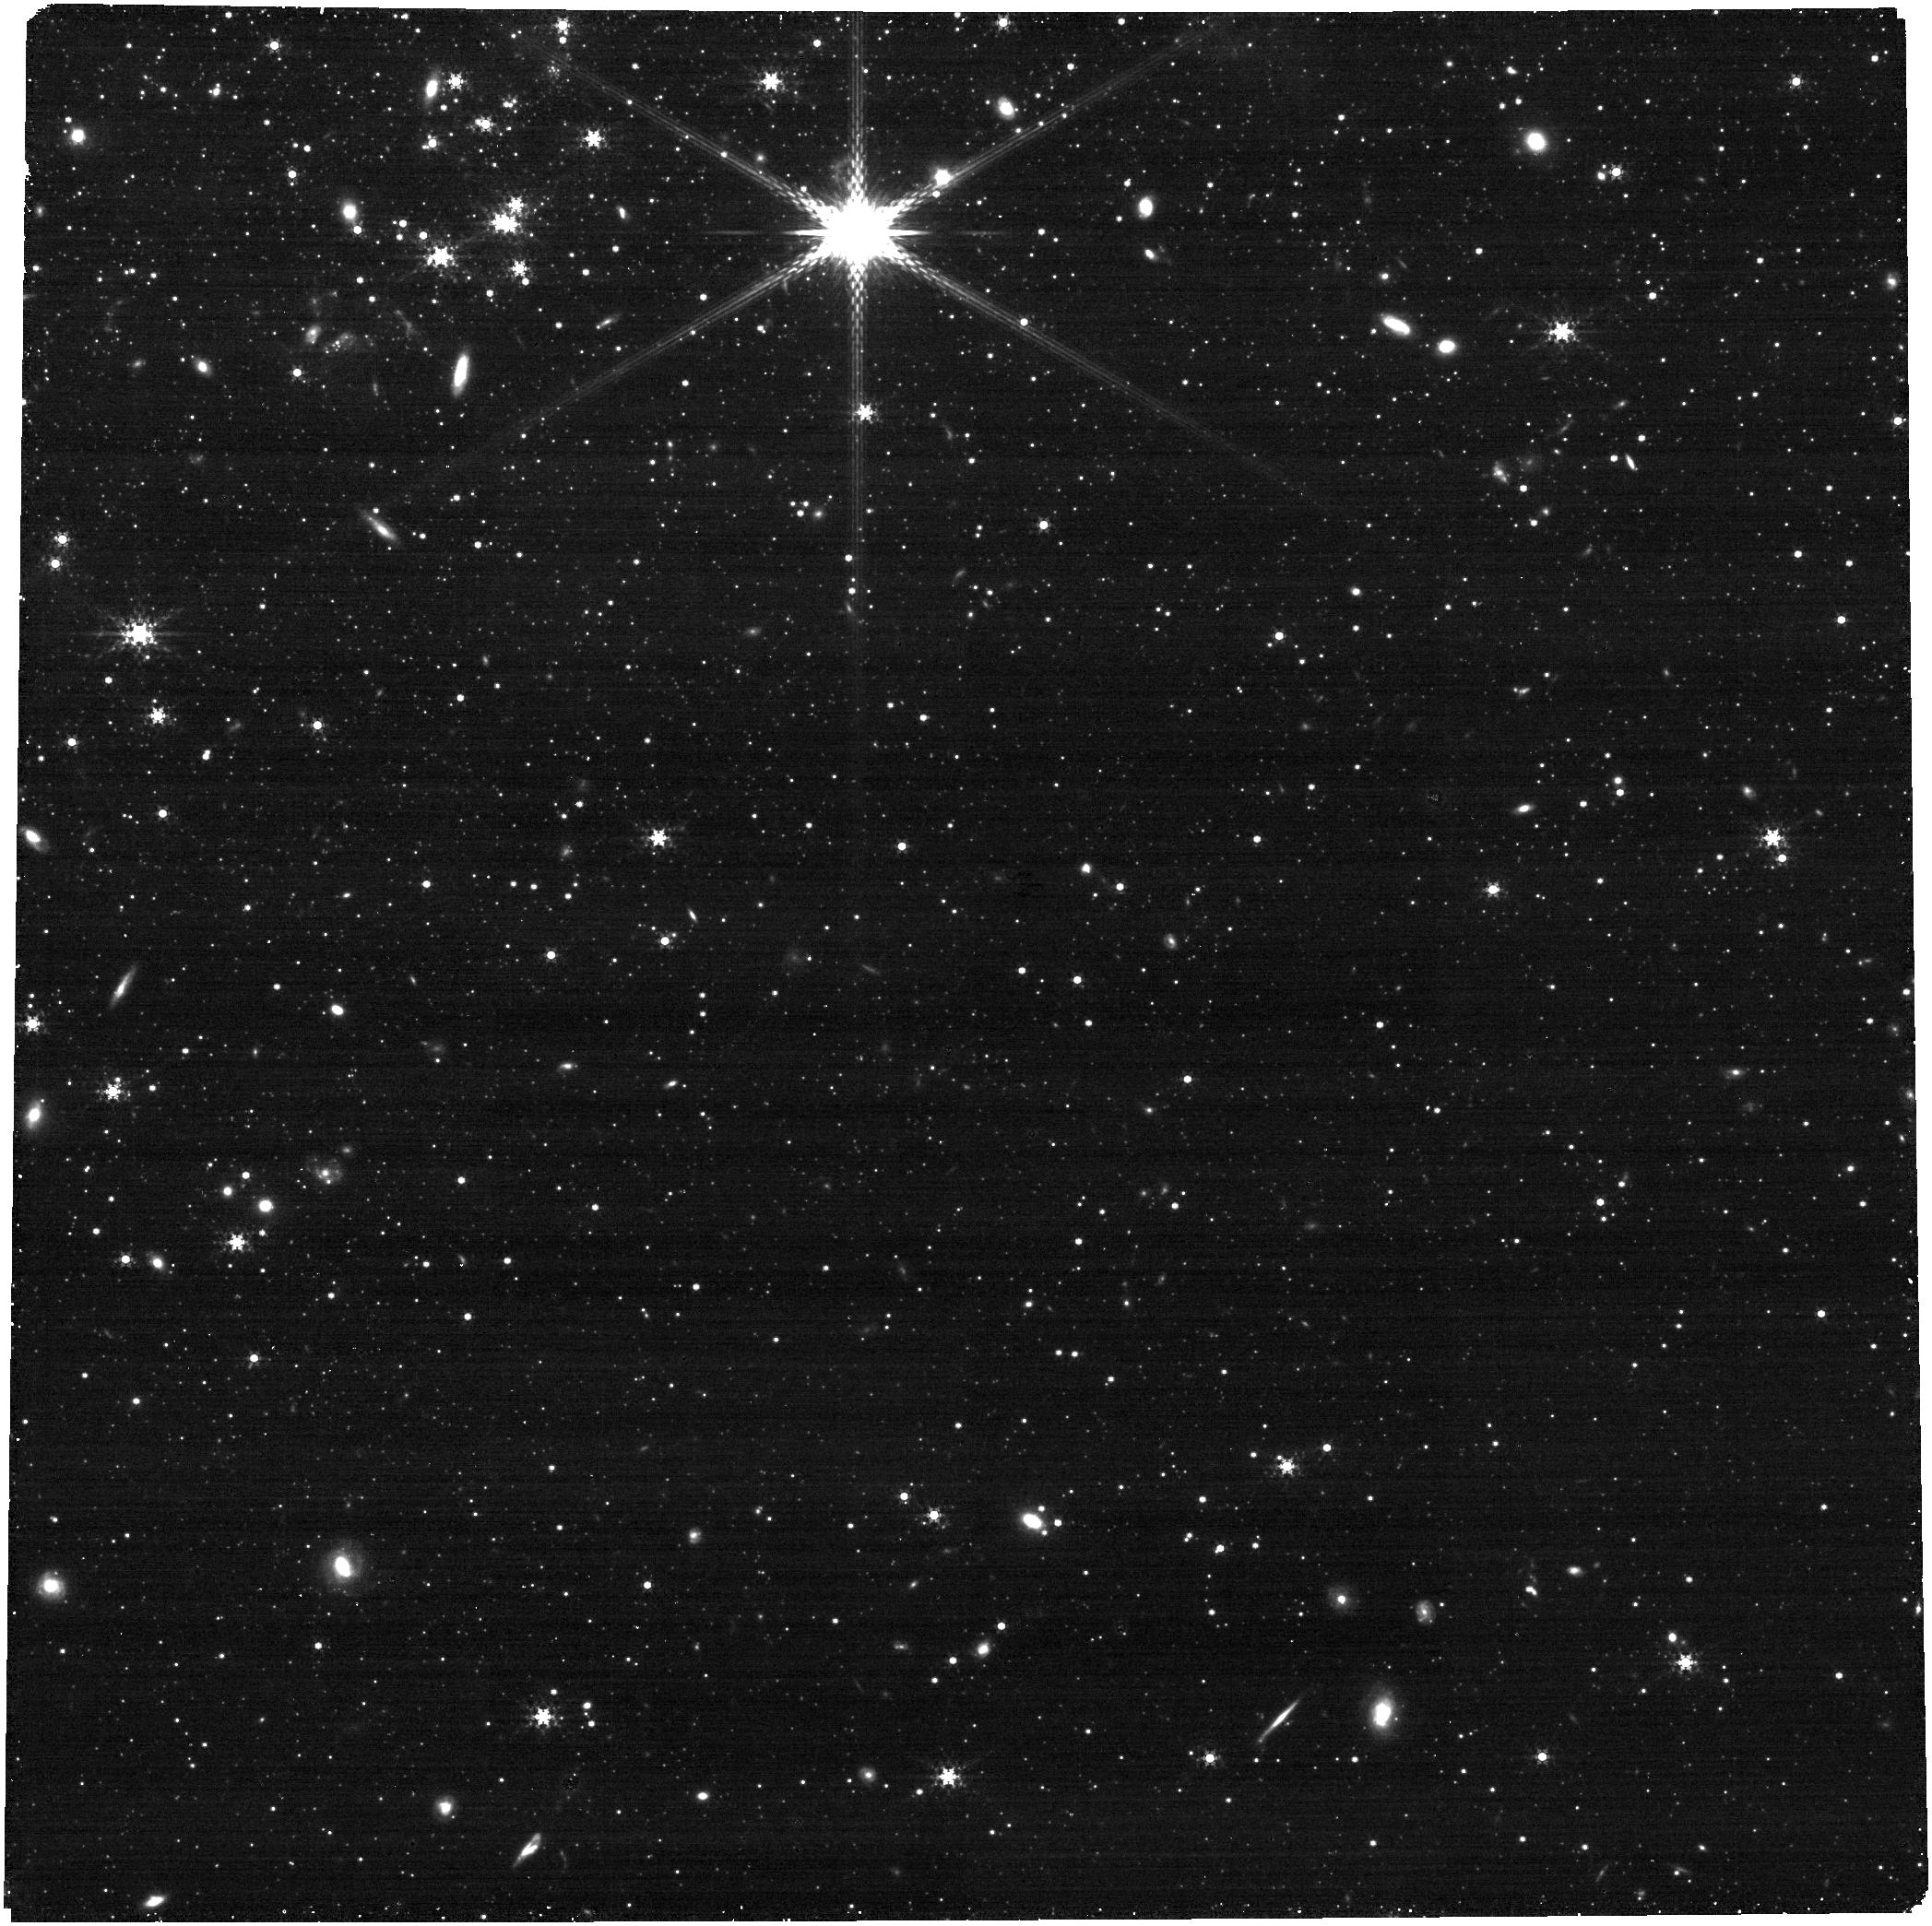
Target: M33-Off. Instrument: NIRCAM. Filter: F335M. Exposure: 9 min. Observation ID: jw03436-o002_t002_nircam_clear-f335m

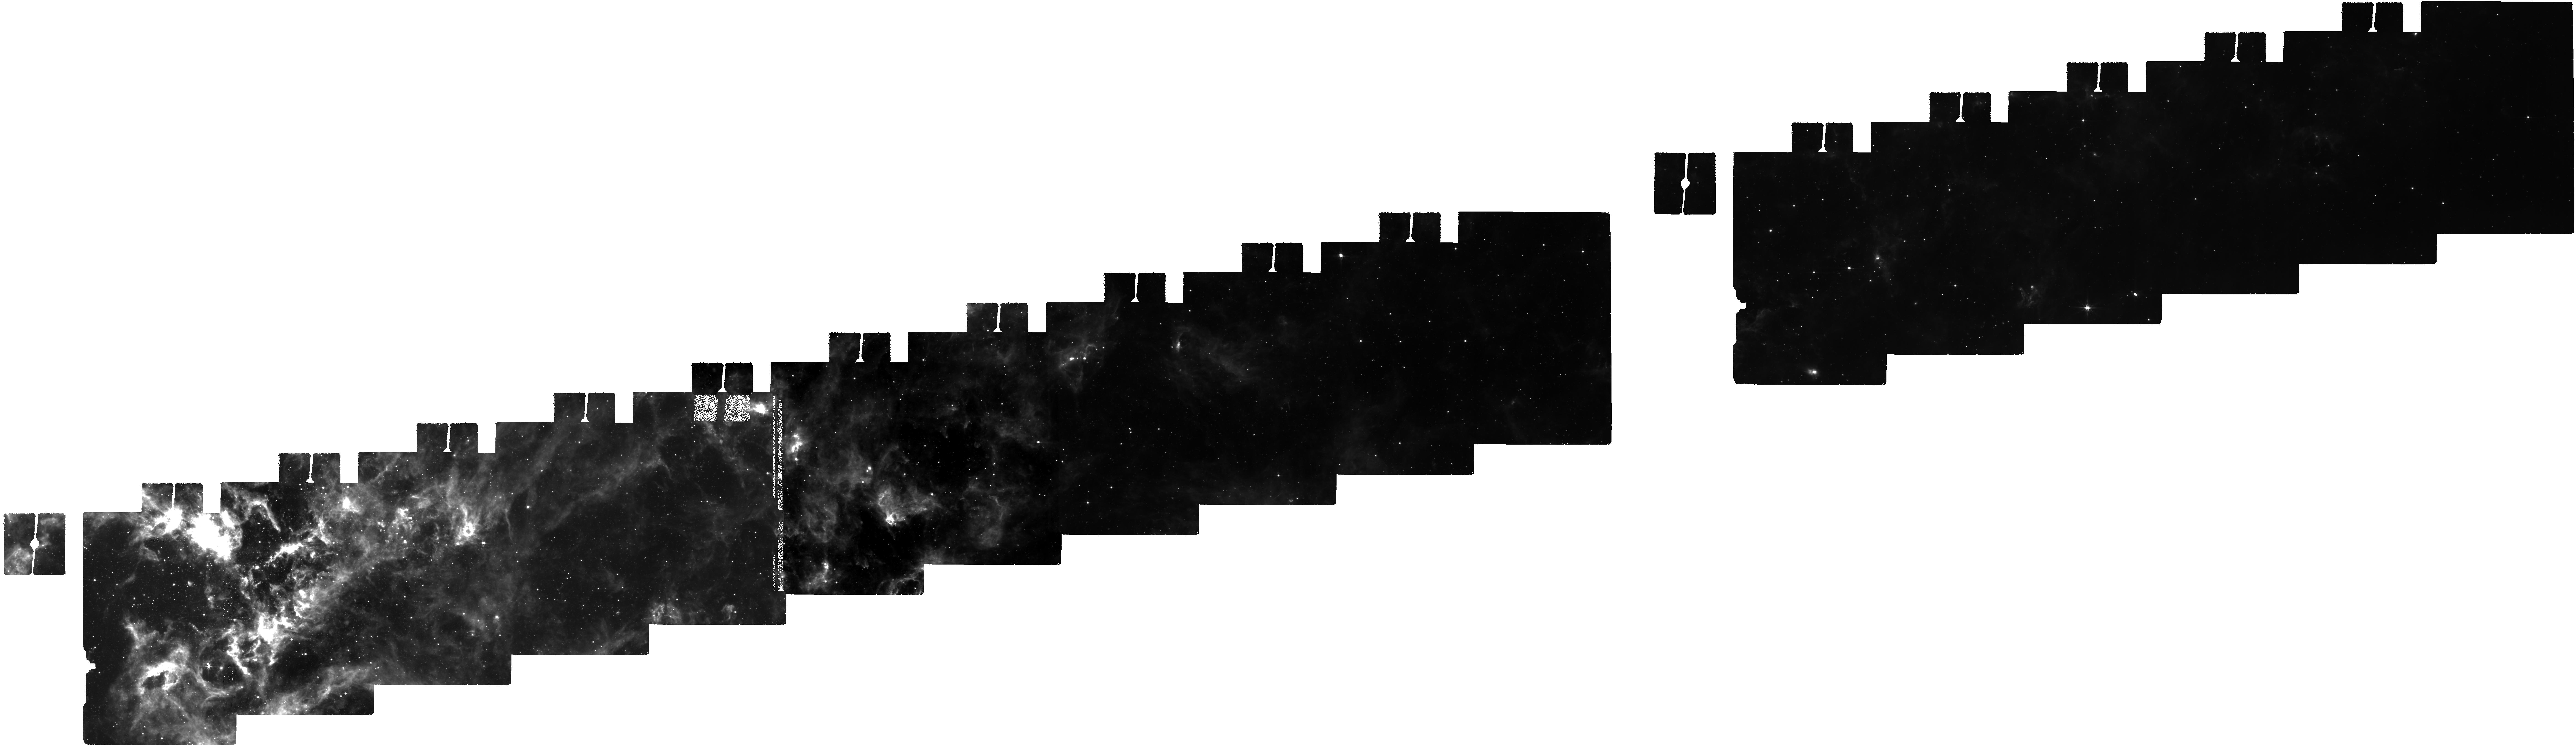
Target: M-33. Instrument: MIRI. Filter: F770W. Exposure: 2.7 h. Observation ID: jw03436-o001_t001_miri_f770w

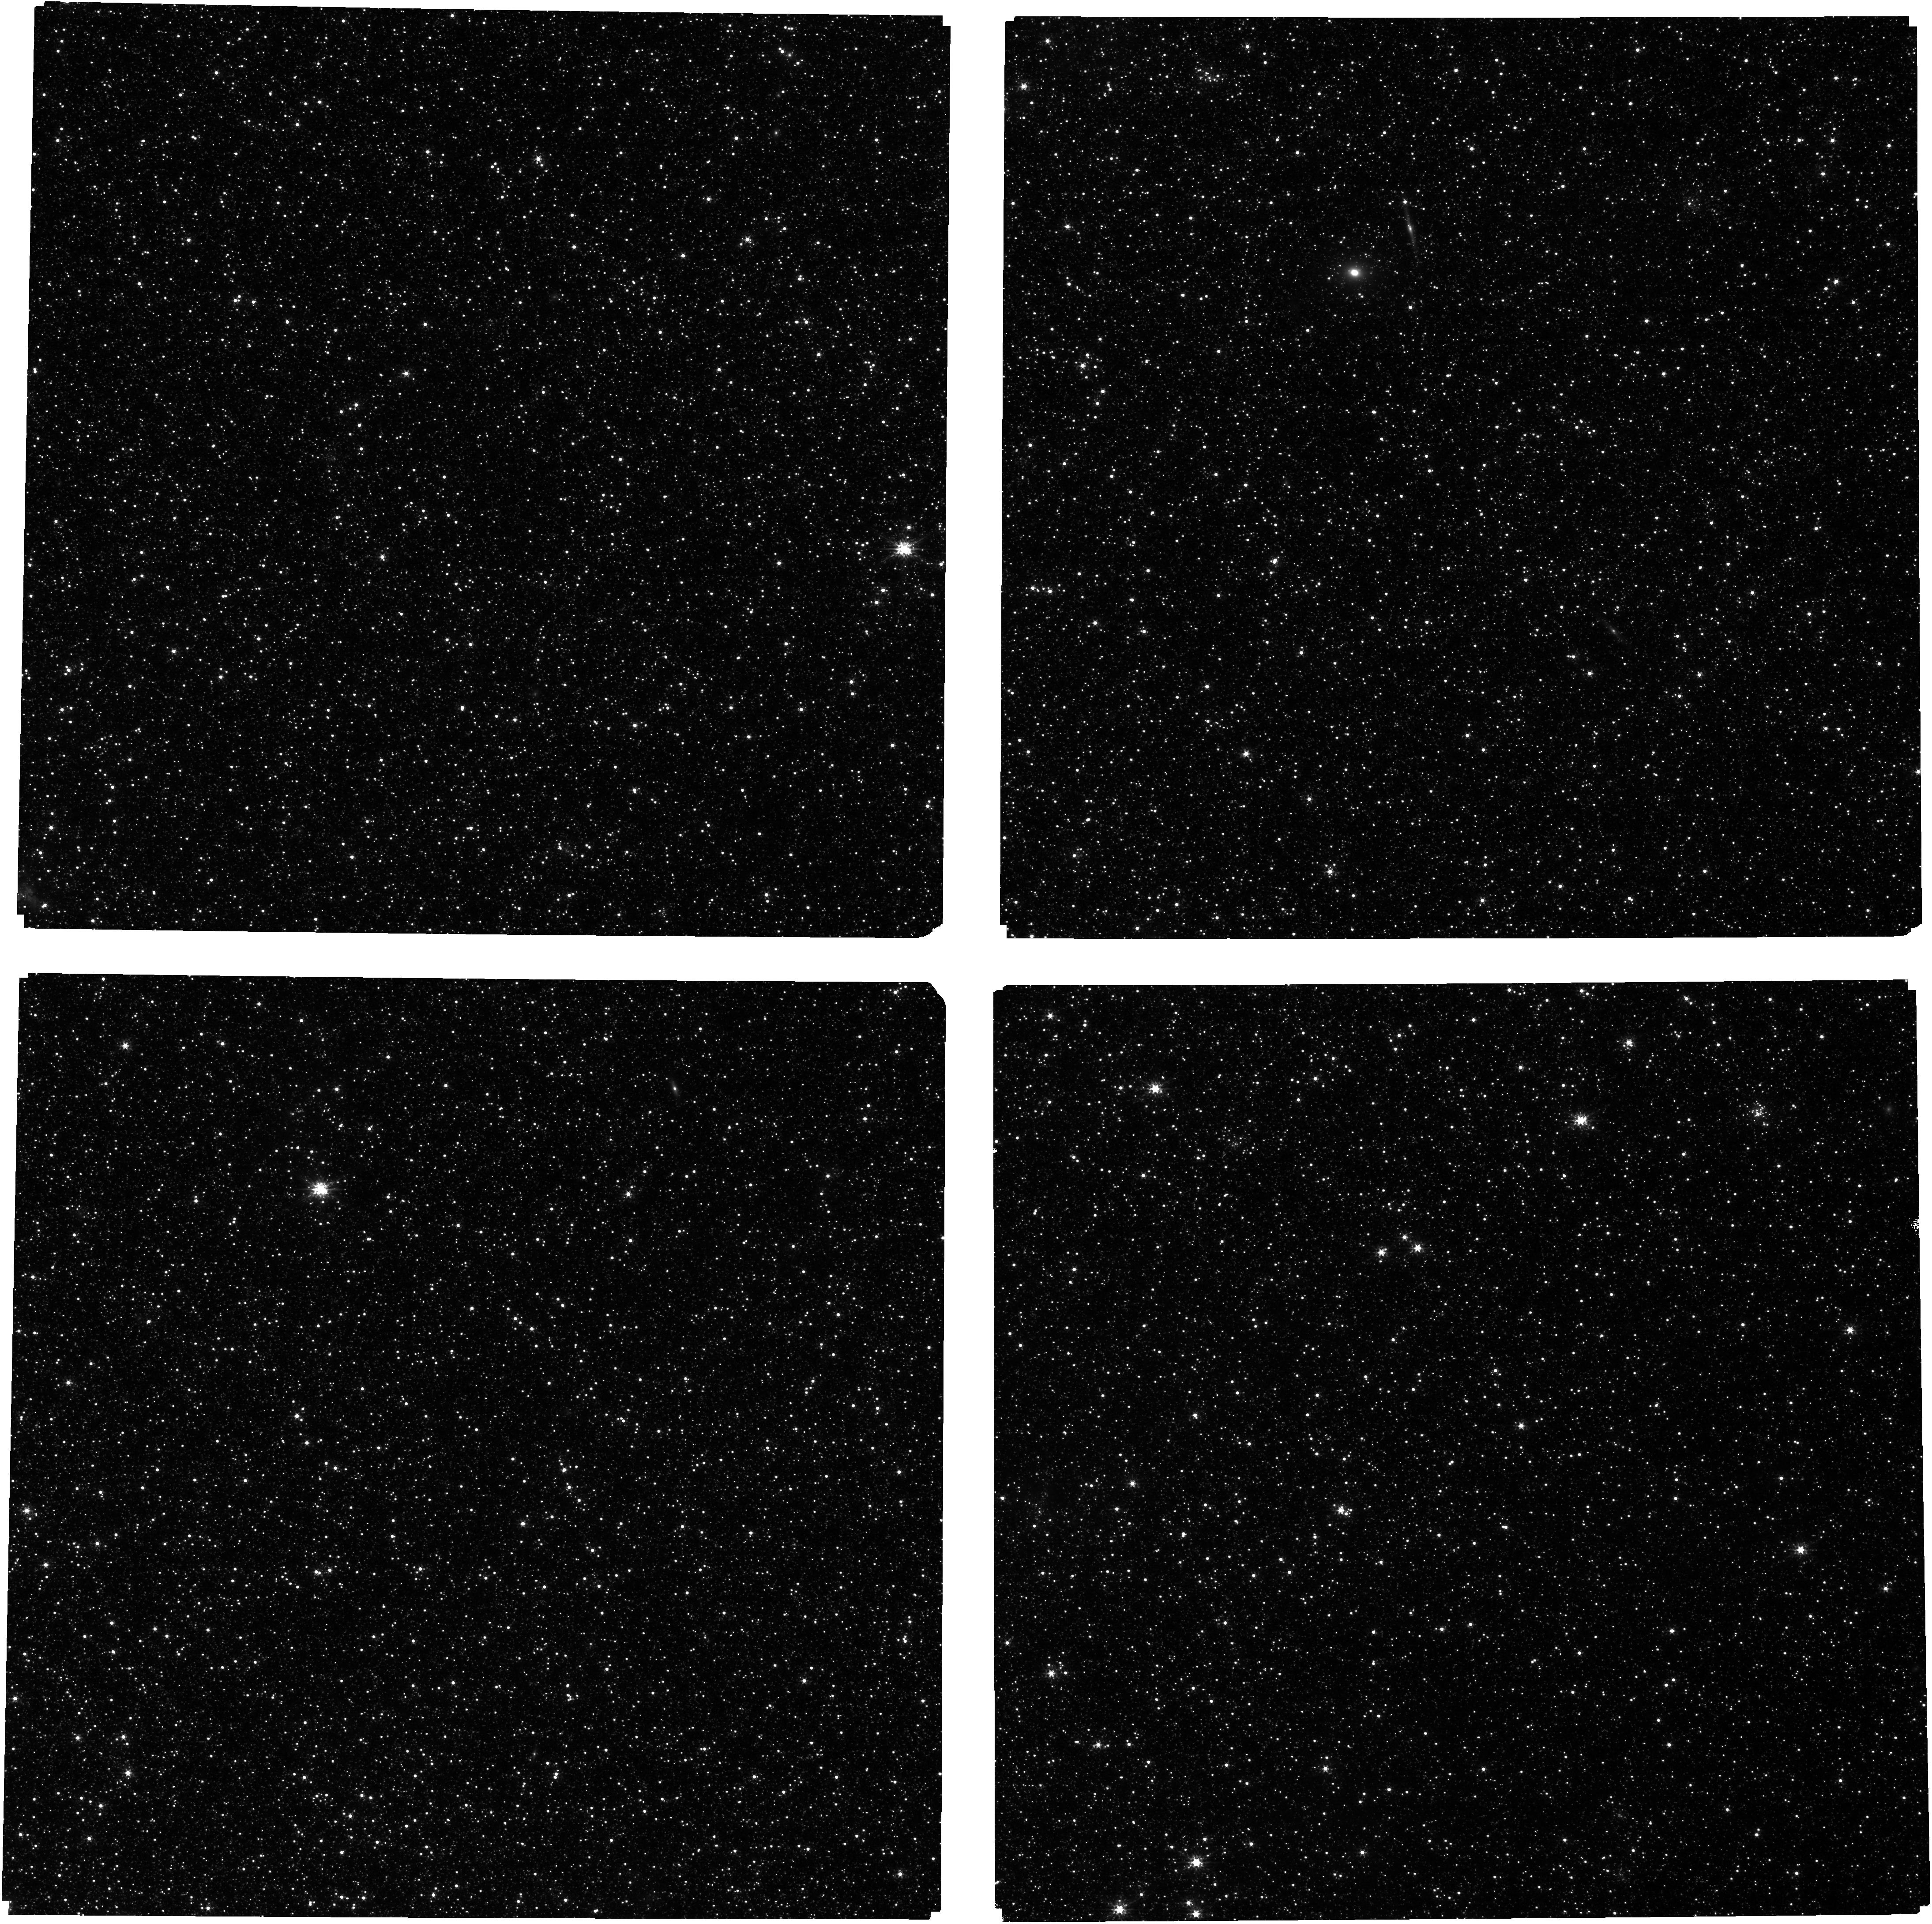
Target: M-33-Tile-7. Instrument: NIRCAM. Filter: F150W. Exposure: 9 min. Observation ID: jw03436-o011_t003_nircam_clear-f150w

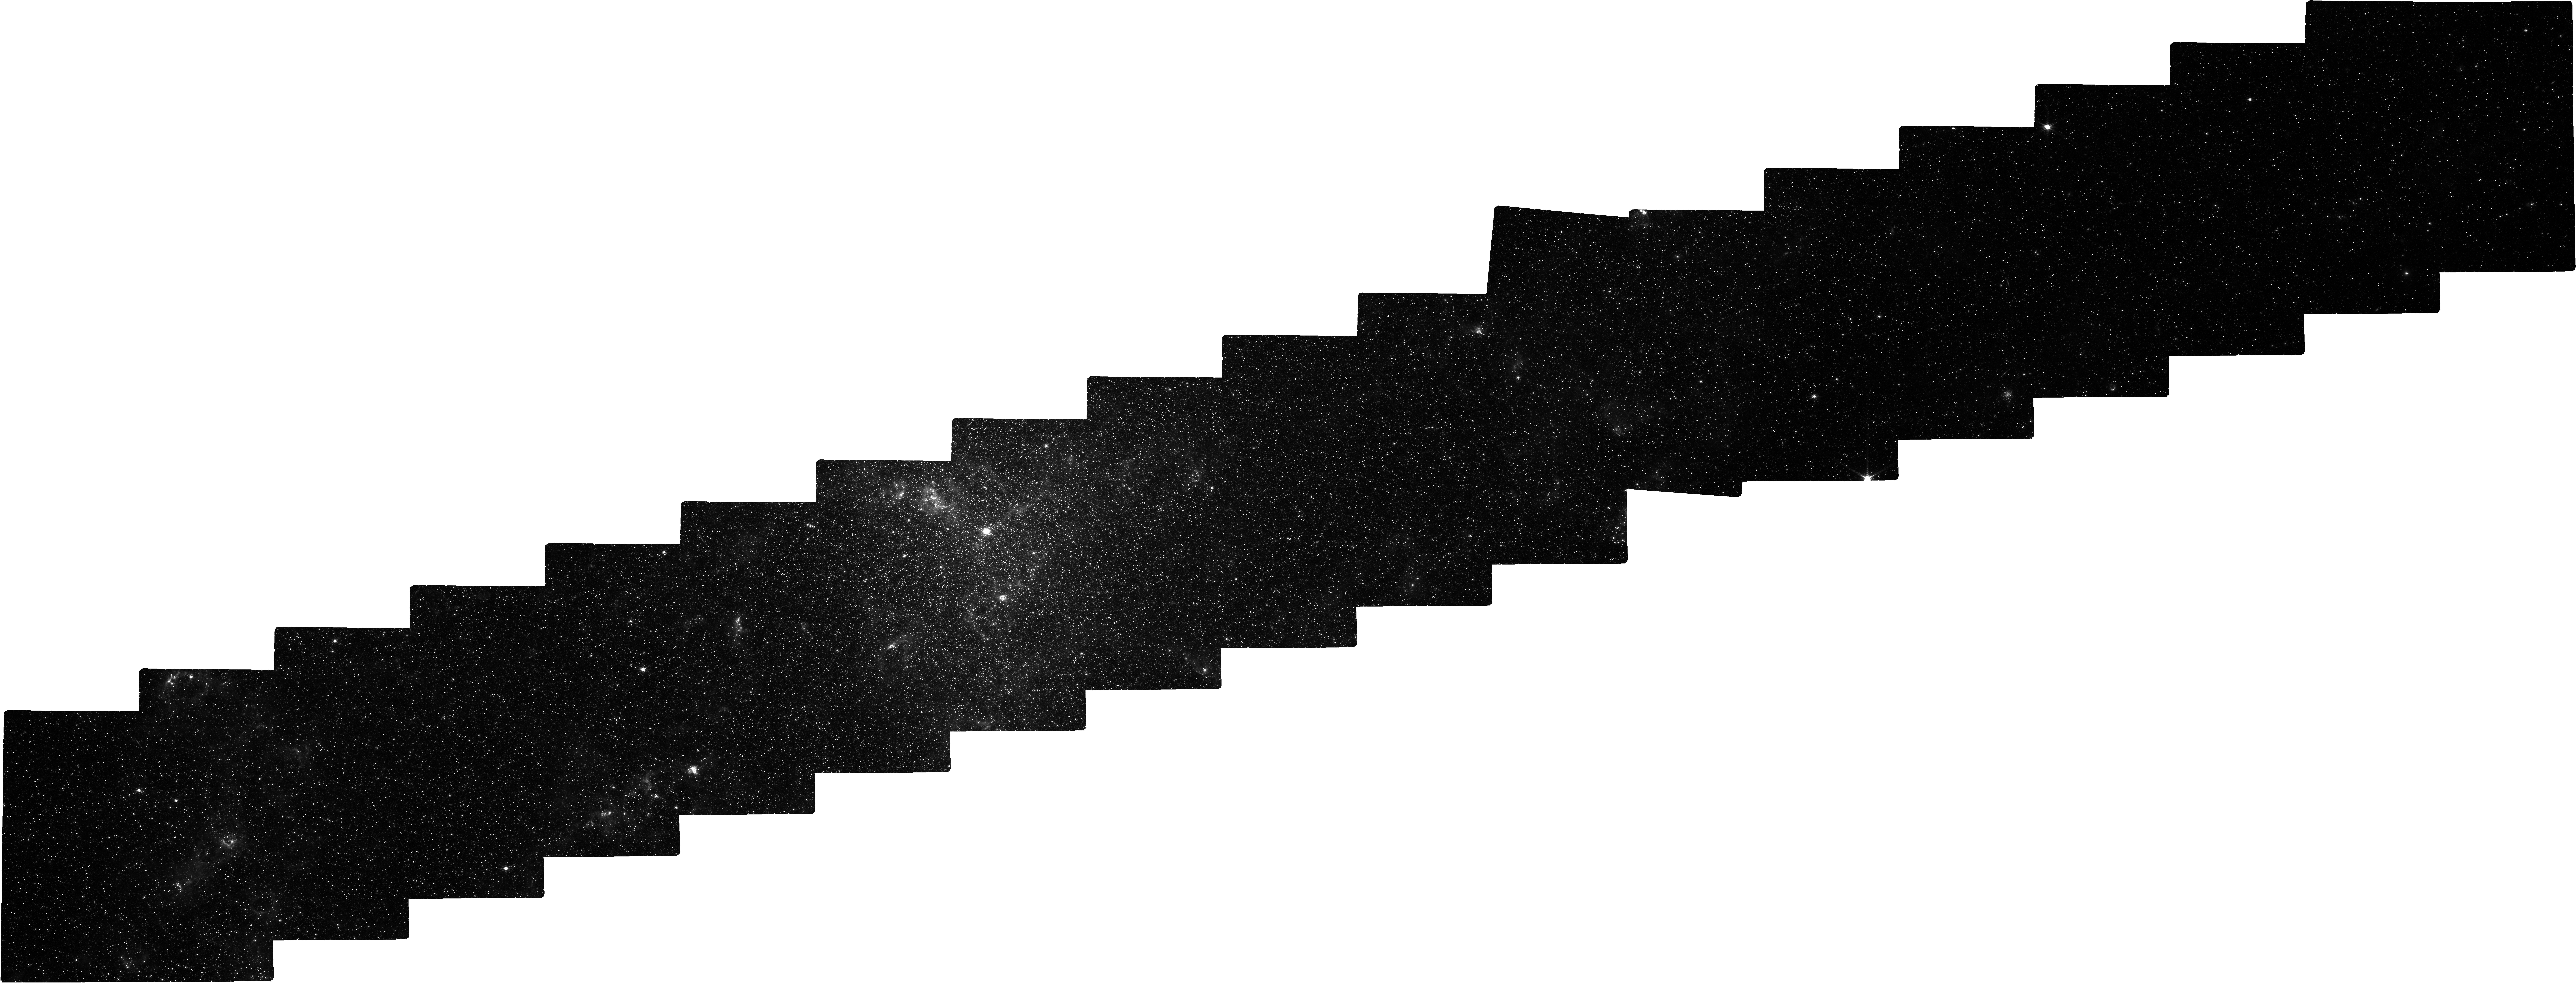
Target: M-33. Instrument: NIRCAM. Filter: F335M. Exposure: 2.8 h. Observation ID: jw03436-c1001_t000_nircam_clear-f335m

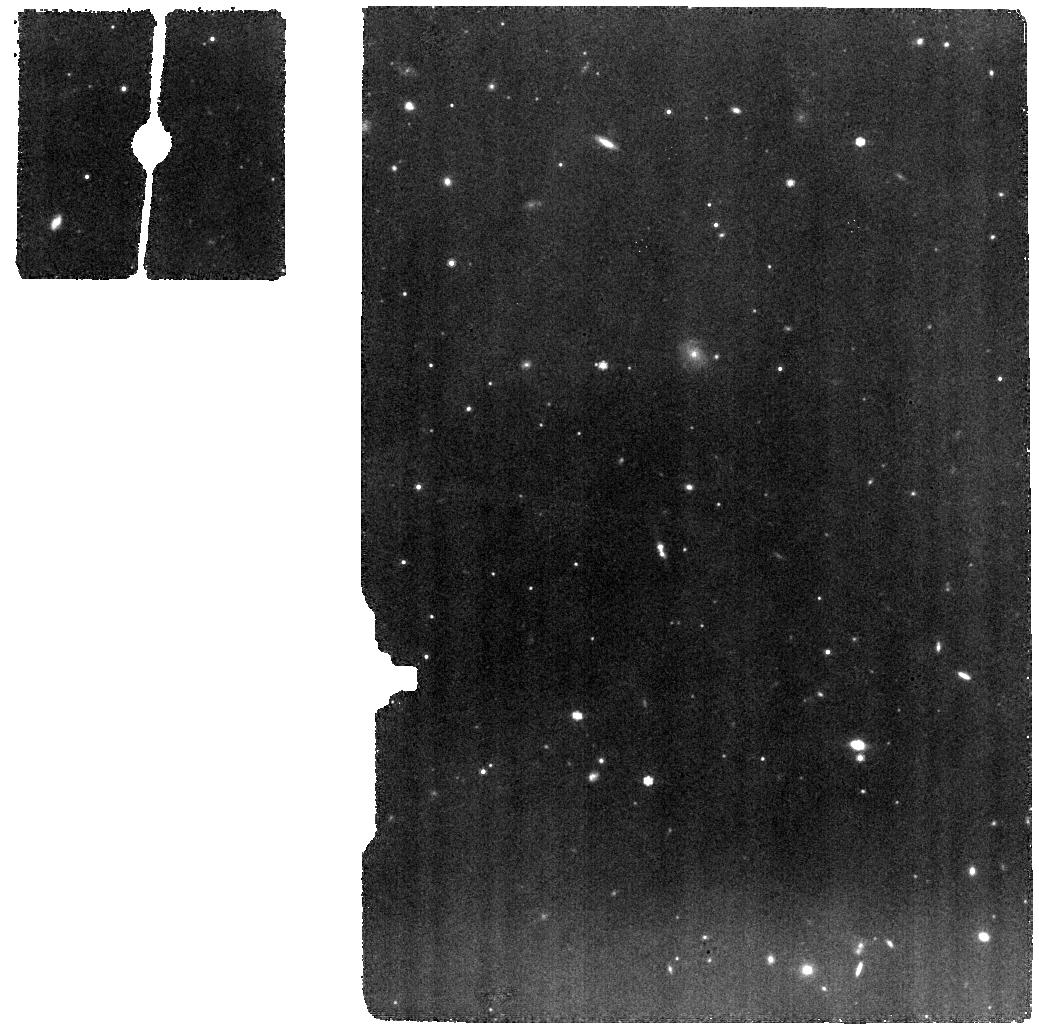
Target: M33-Off. Instrument: MIRI. Filter: F770W. Exposure: 9 min. Observation ID: jw03436-o002_t002_miri_f770w

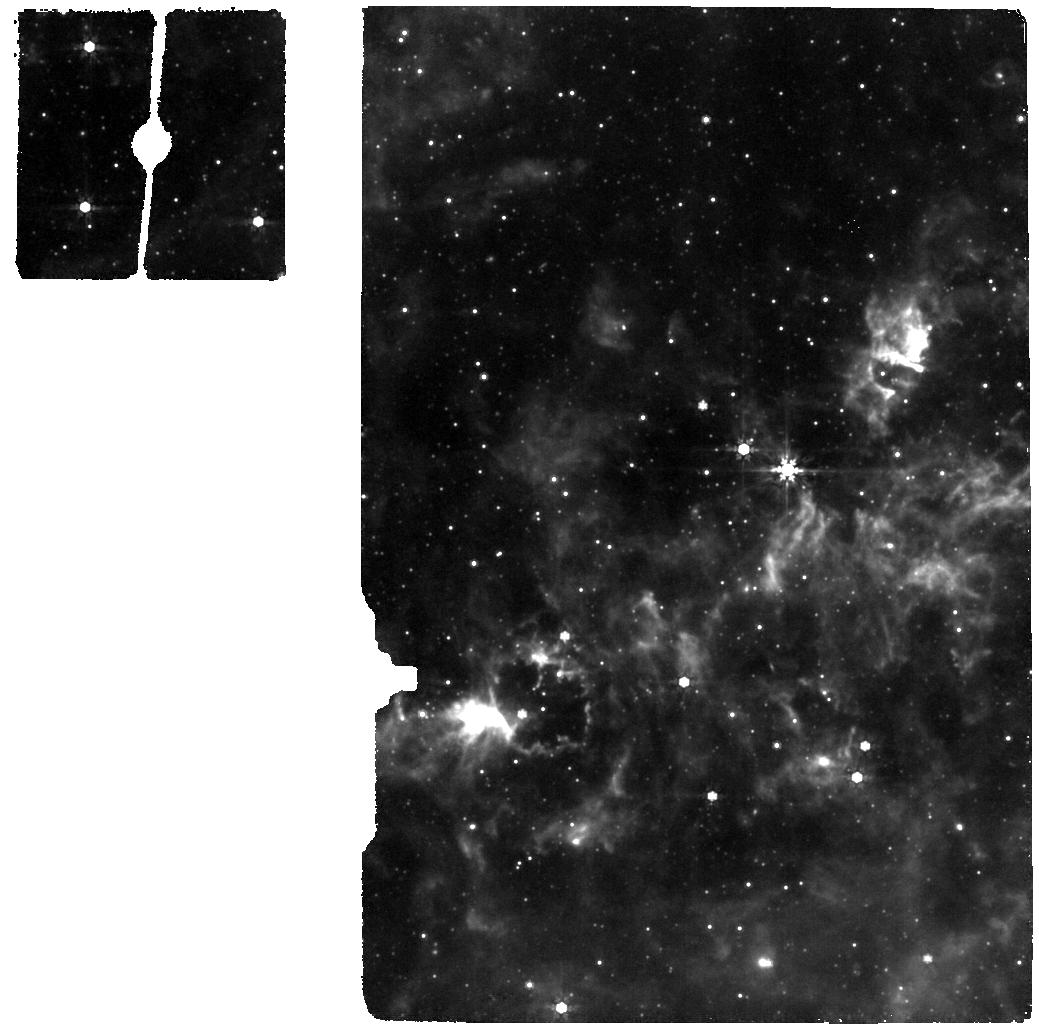
Target: M-33-Tile-7. Instrument: MIRI. Filter: F770W. Exposure: 9 min. Observation ID: jw03436-o011_t003_miri_f770w

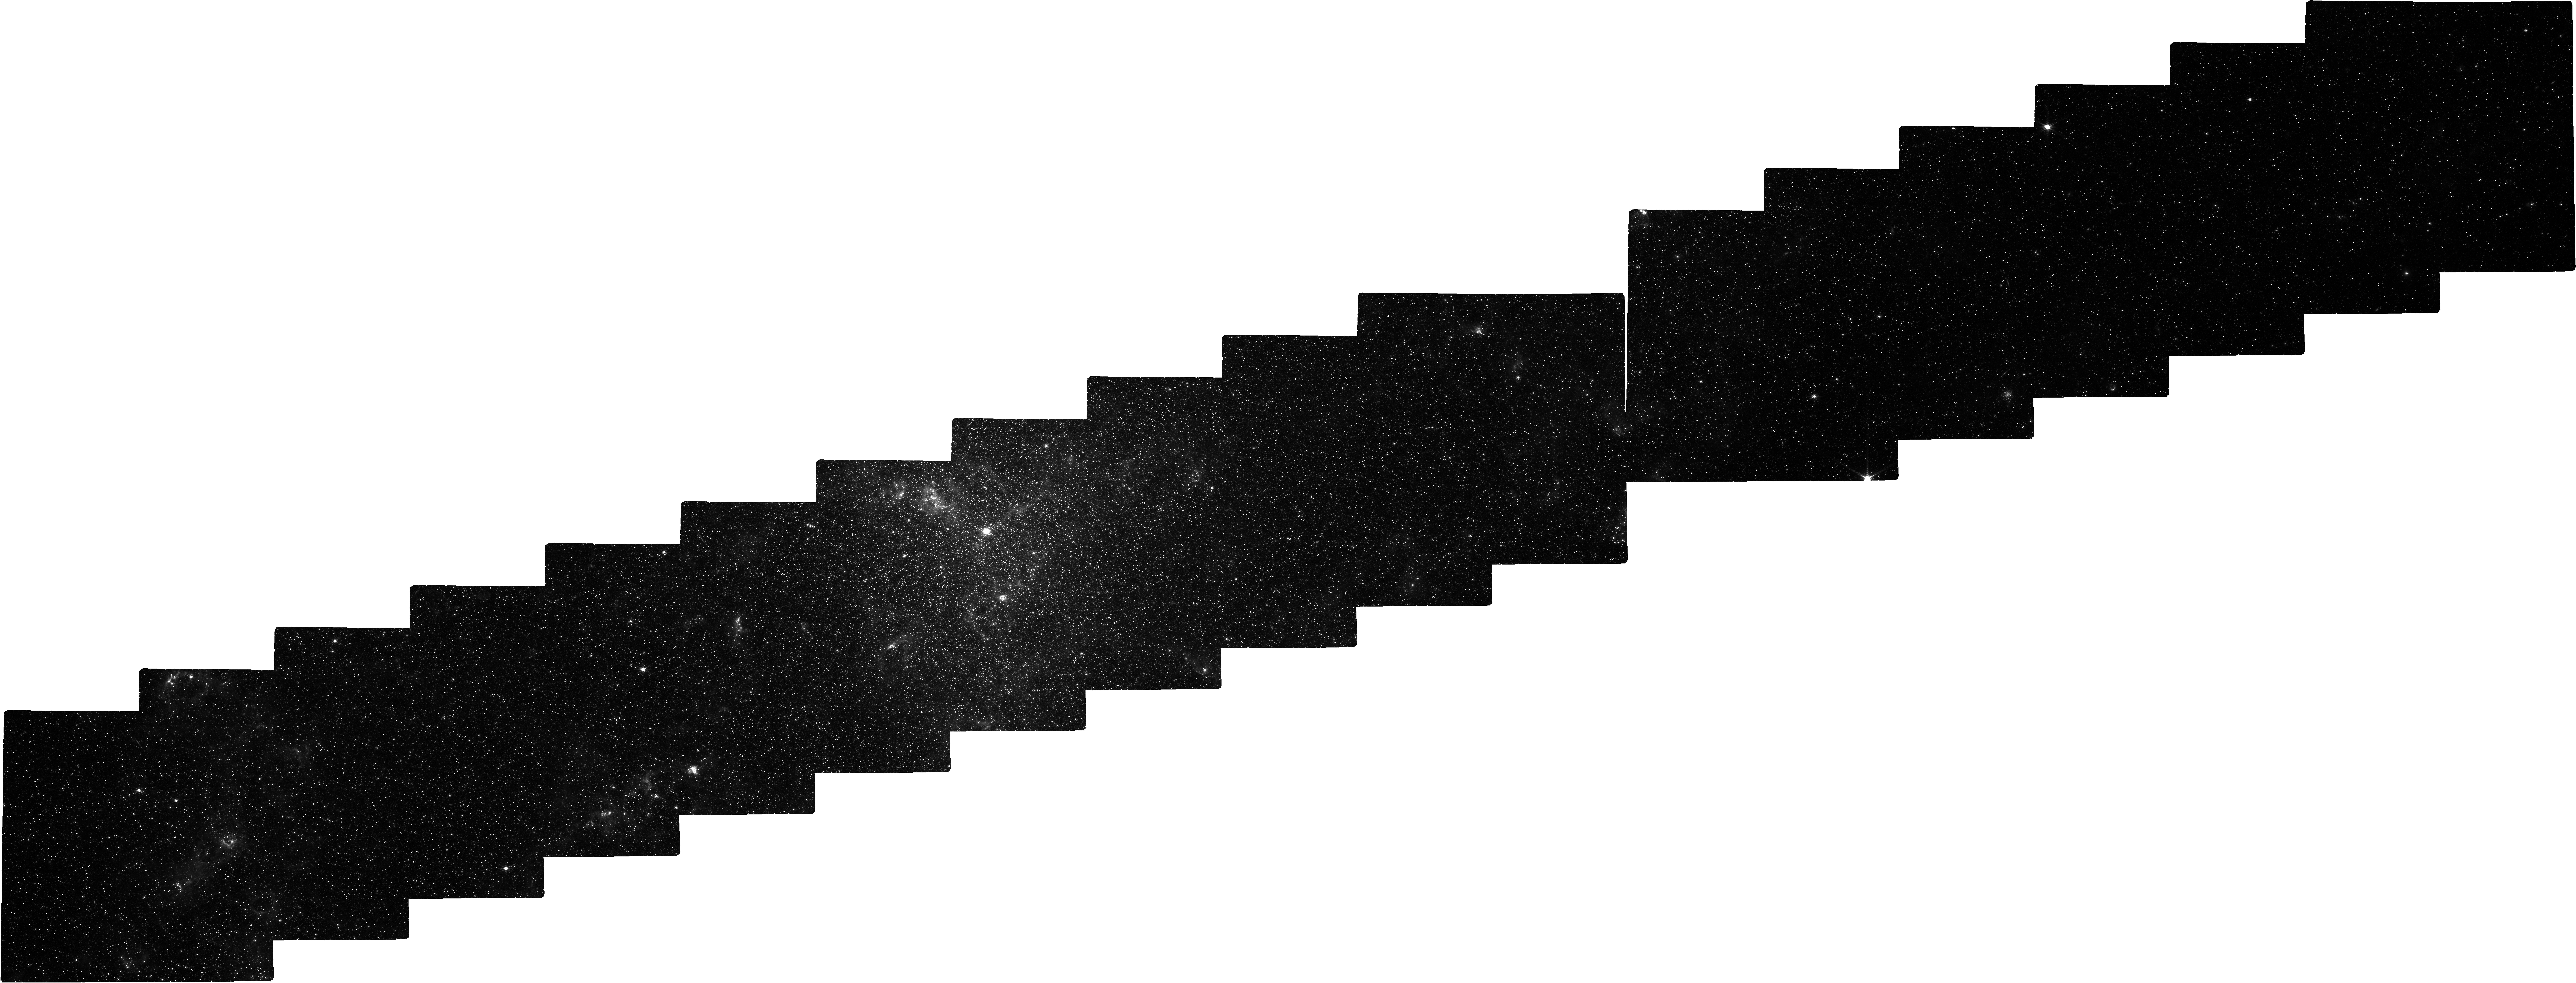
Target: M-33. Instrument: NIRCAM. Filter: F335M. Exposure: 2.6 h. Observation ID: jw03436-o001_t001_nircam_clear-f335m

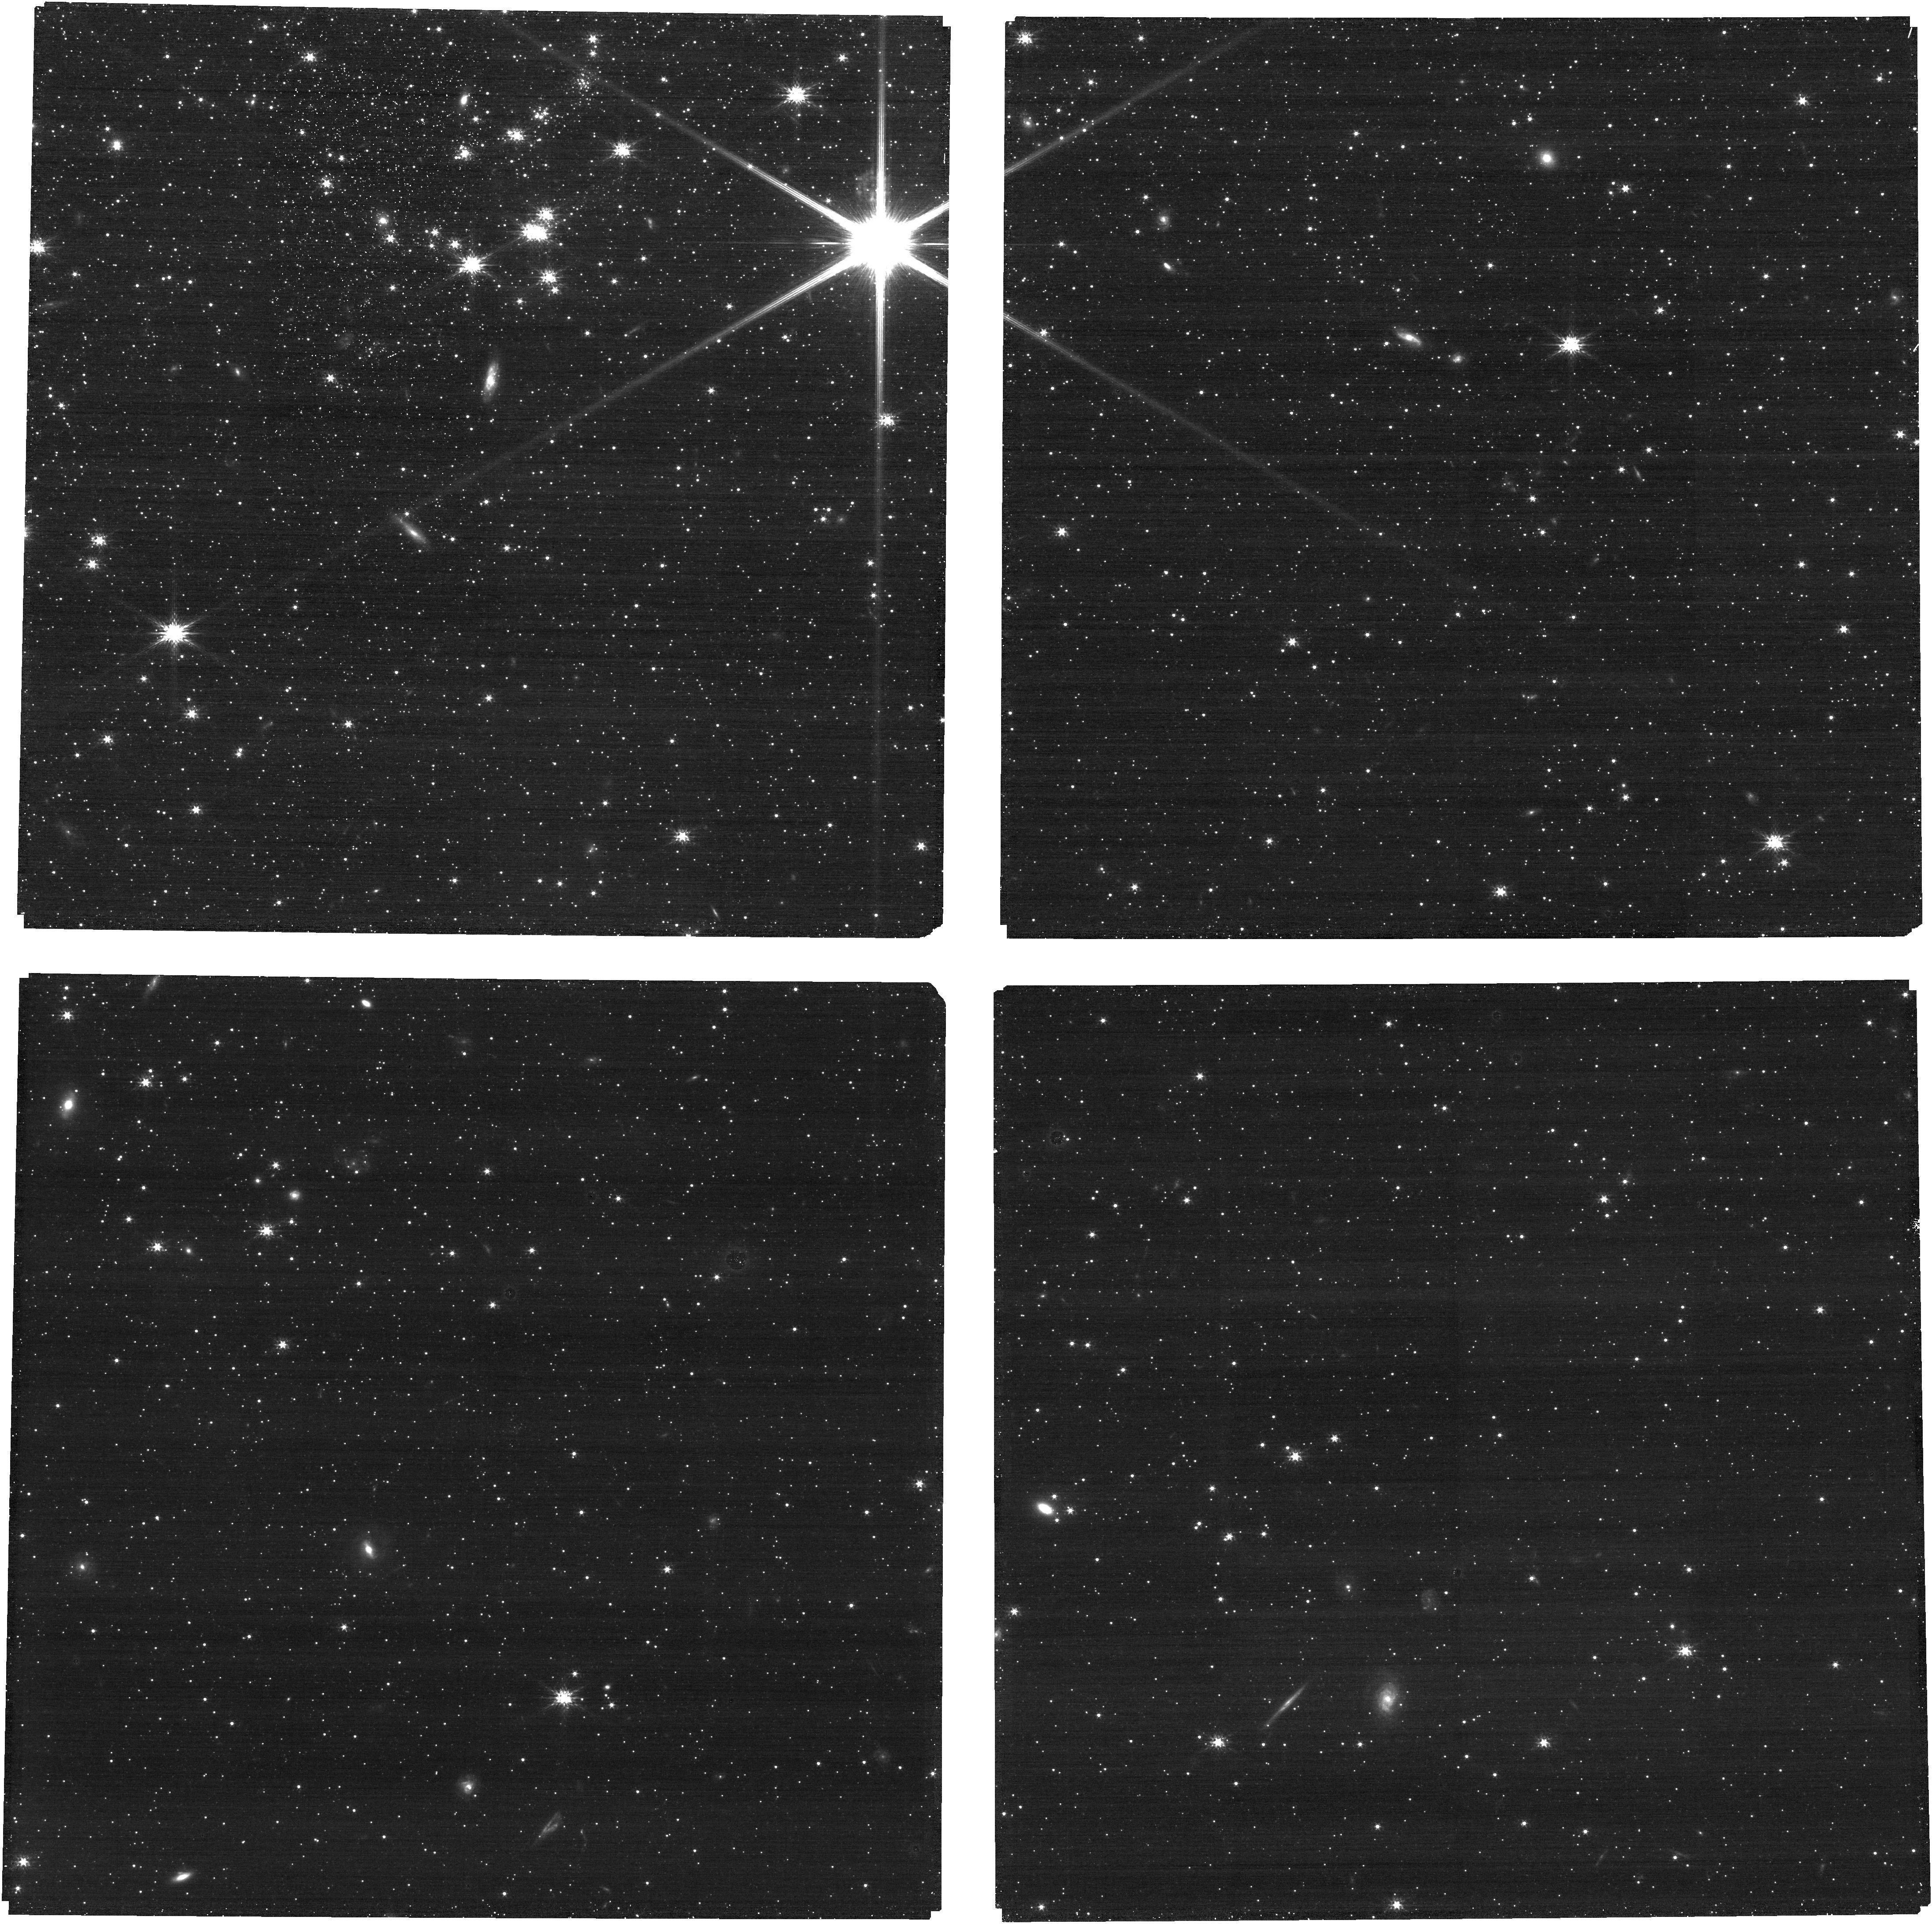
Target: M33-Off. Instrument: NIRCAM. Filter: F150W. Exposure: 9 min. Observation ID: jw03436-o002_t002_nircam_clear-f150w

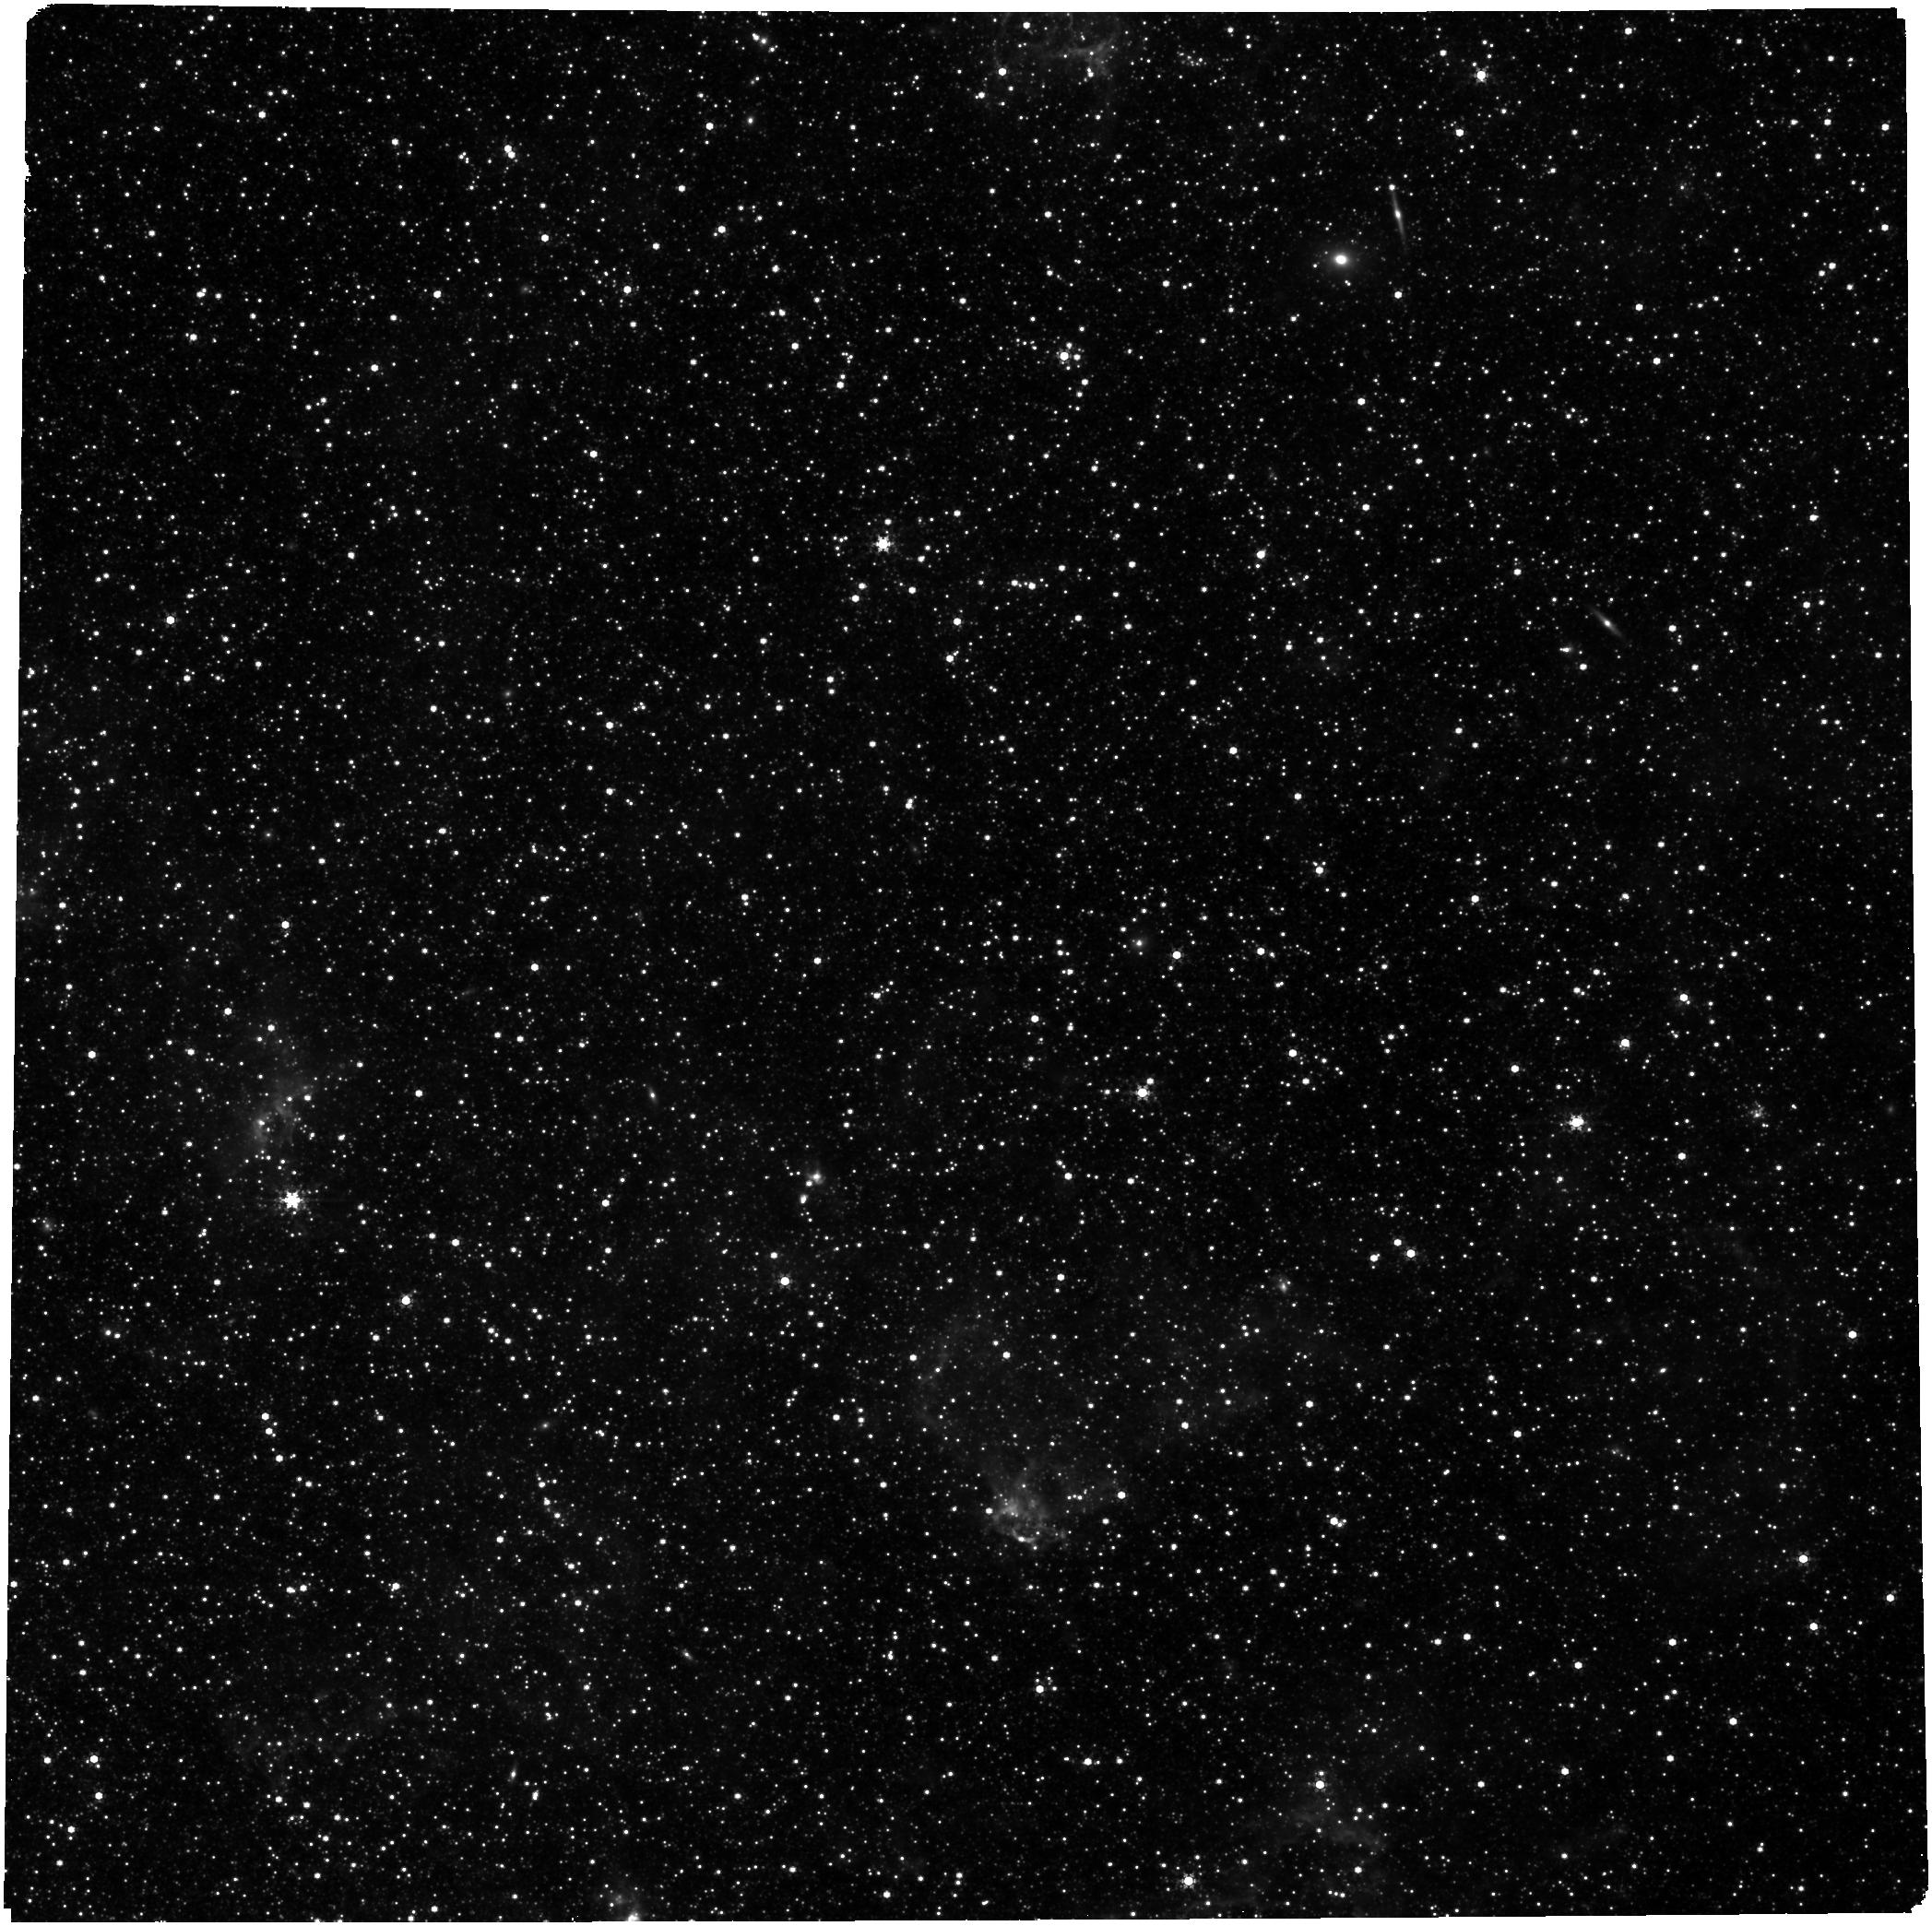
Target: M-33-Tile-7. Instrument: NIRCAM. Filter: F335M. Exposure: 9 min. Observation ID: jw03436-o011_t003_nircam_clear-f335m

Unmixing the ISM: Identifying Dominant Physical Effects with JWST/MIRI Mapping of M33 (PI: Rosolowsky, Erik)

We propose to use JWST/MIRI mapping of the nearby disk galaxy M33 to obtain a high resolution map of the neutral ISM as traced by PAH emission. The proposed map will yield a ~1 pc resolution top-down perspective on the neutral interstellar medium (ISM) spanning 4 scale lengths of the galaxy disk and three distinct galactic environments. We will compare these high quality JWST maps to mock observations from state-of-the-art high resolution simulations with a known range and variation of physical conditions. This comparison will use validated statistical measures that will allow us to determine the best matching physical conditions to different parts of the true ISM, thereby determining the dominant physical effects regulating ISM structure. Our data will also localize phases of molecular gas invisible in CO emission, make unbiased maps of the filamentary structures that regulate star formation, and connect feedback driven bubbles and shells to individual high mass stars and young clusters identified in archival HST data. The coordinated parallel observations will map out a different PAH transition at 3.35 µm to measure changes in PAH ionization and measure the brightest regions at even higher (0.2 pc) linear resolution.